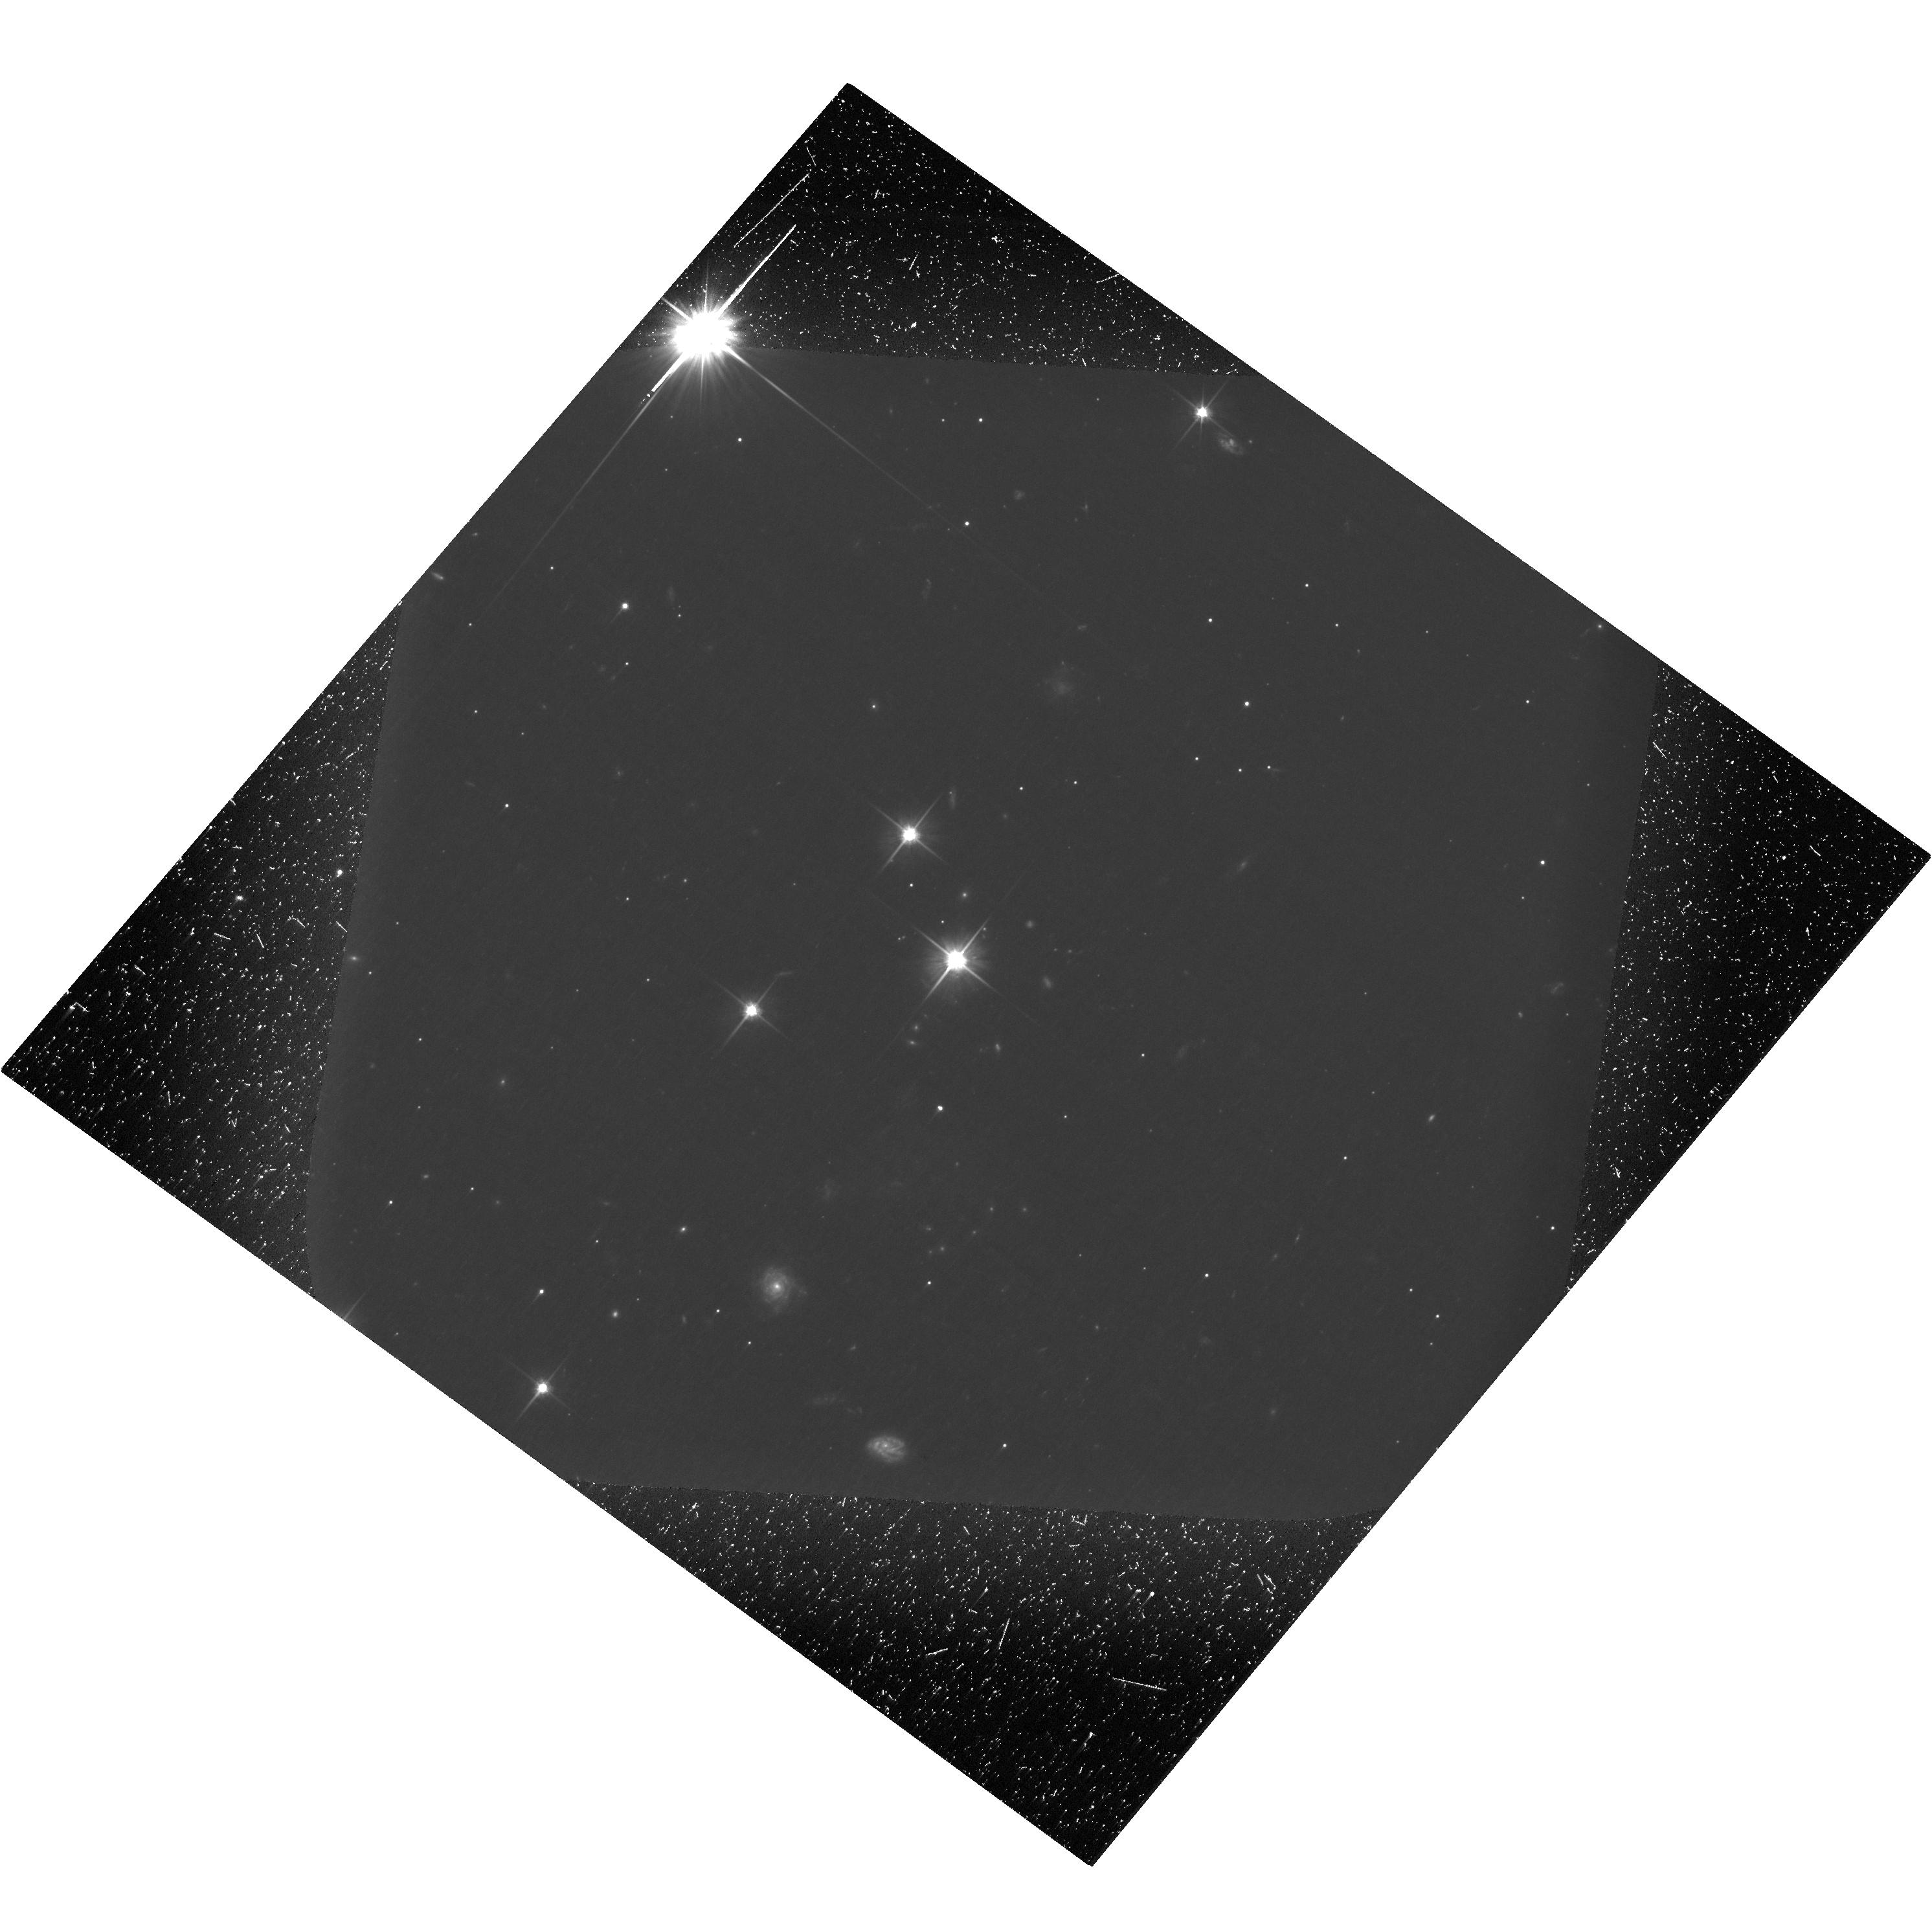
Target: QSO-J0635-7516. Instrument: ACS/WFC. Filter: F606W. Exposure: 3.2 h. Observation ID: hst_14696_03_acs_wfc_f606w-pol120v_jd7x03

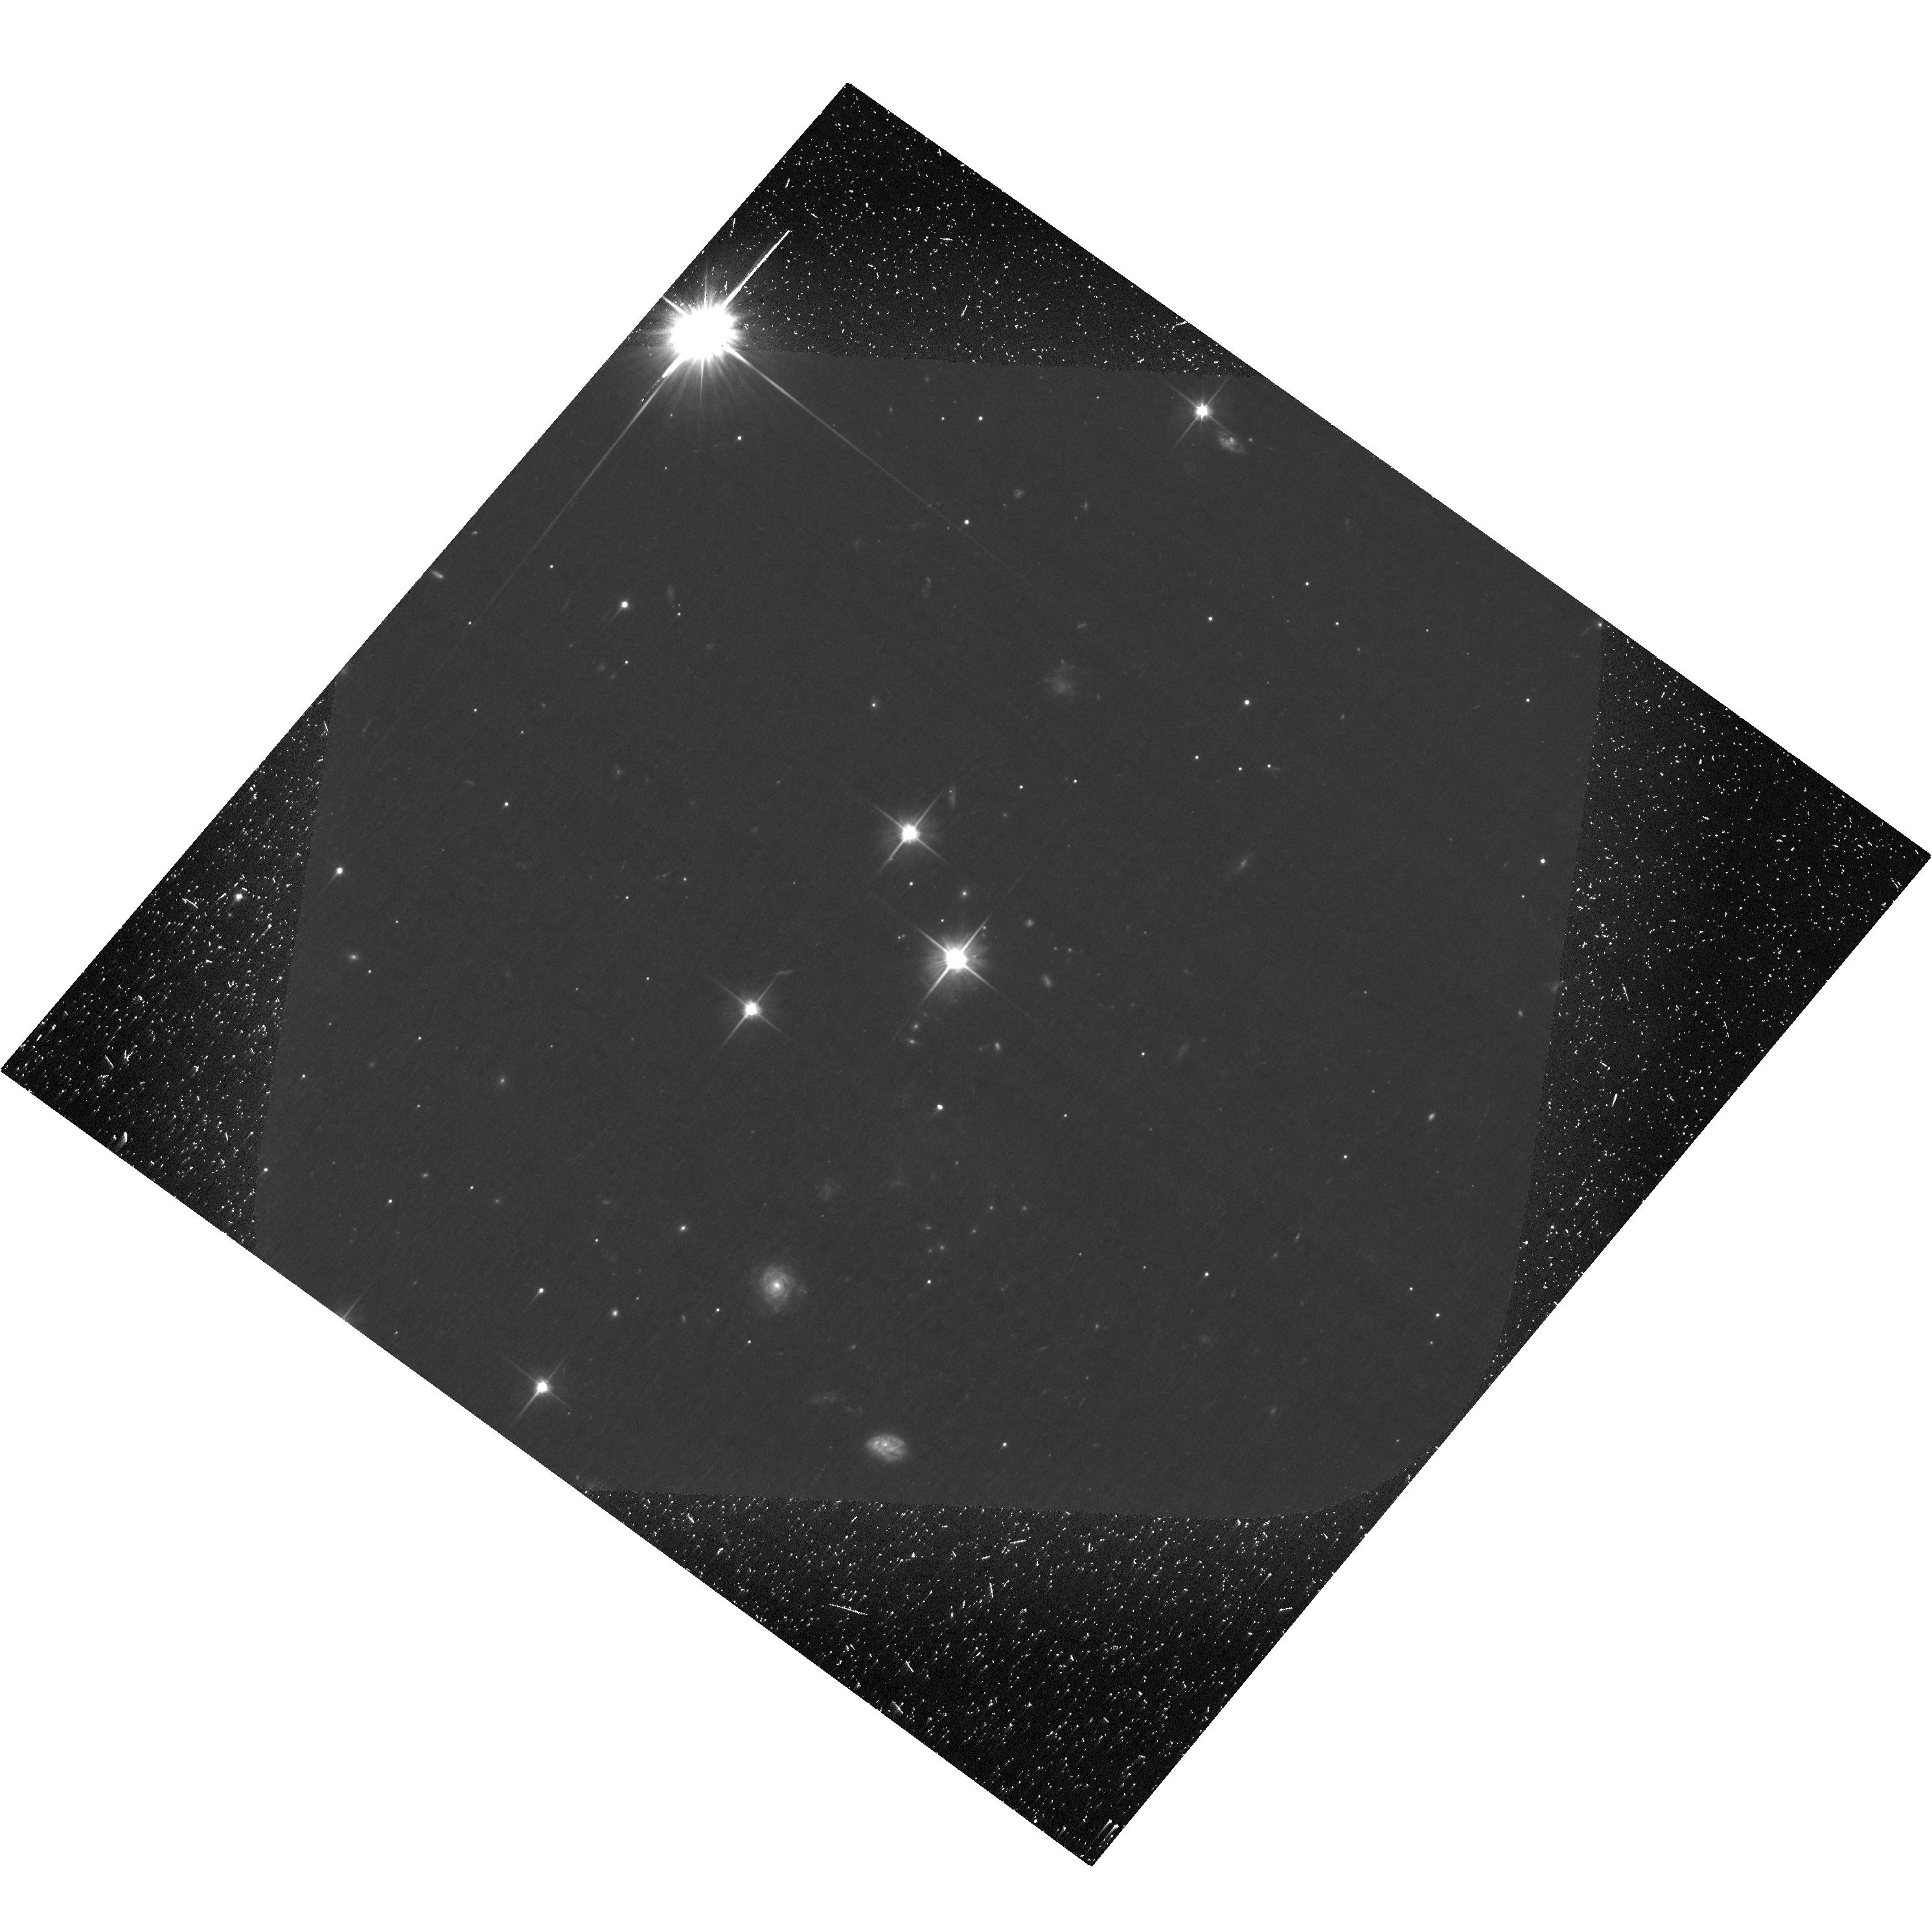
Target: QSO-J0635-7516. Instrument: ACS/WFC. Filter: F606W. Exposure: 3.2 h. Observation ID: hst_14696_02_acs_wfc_f606w-pol60v_jd7x02

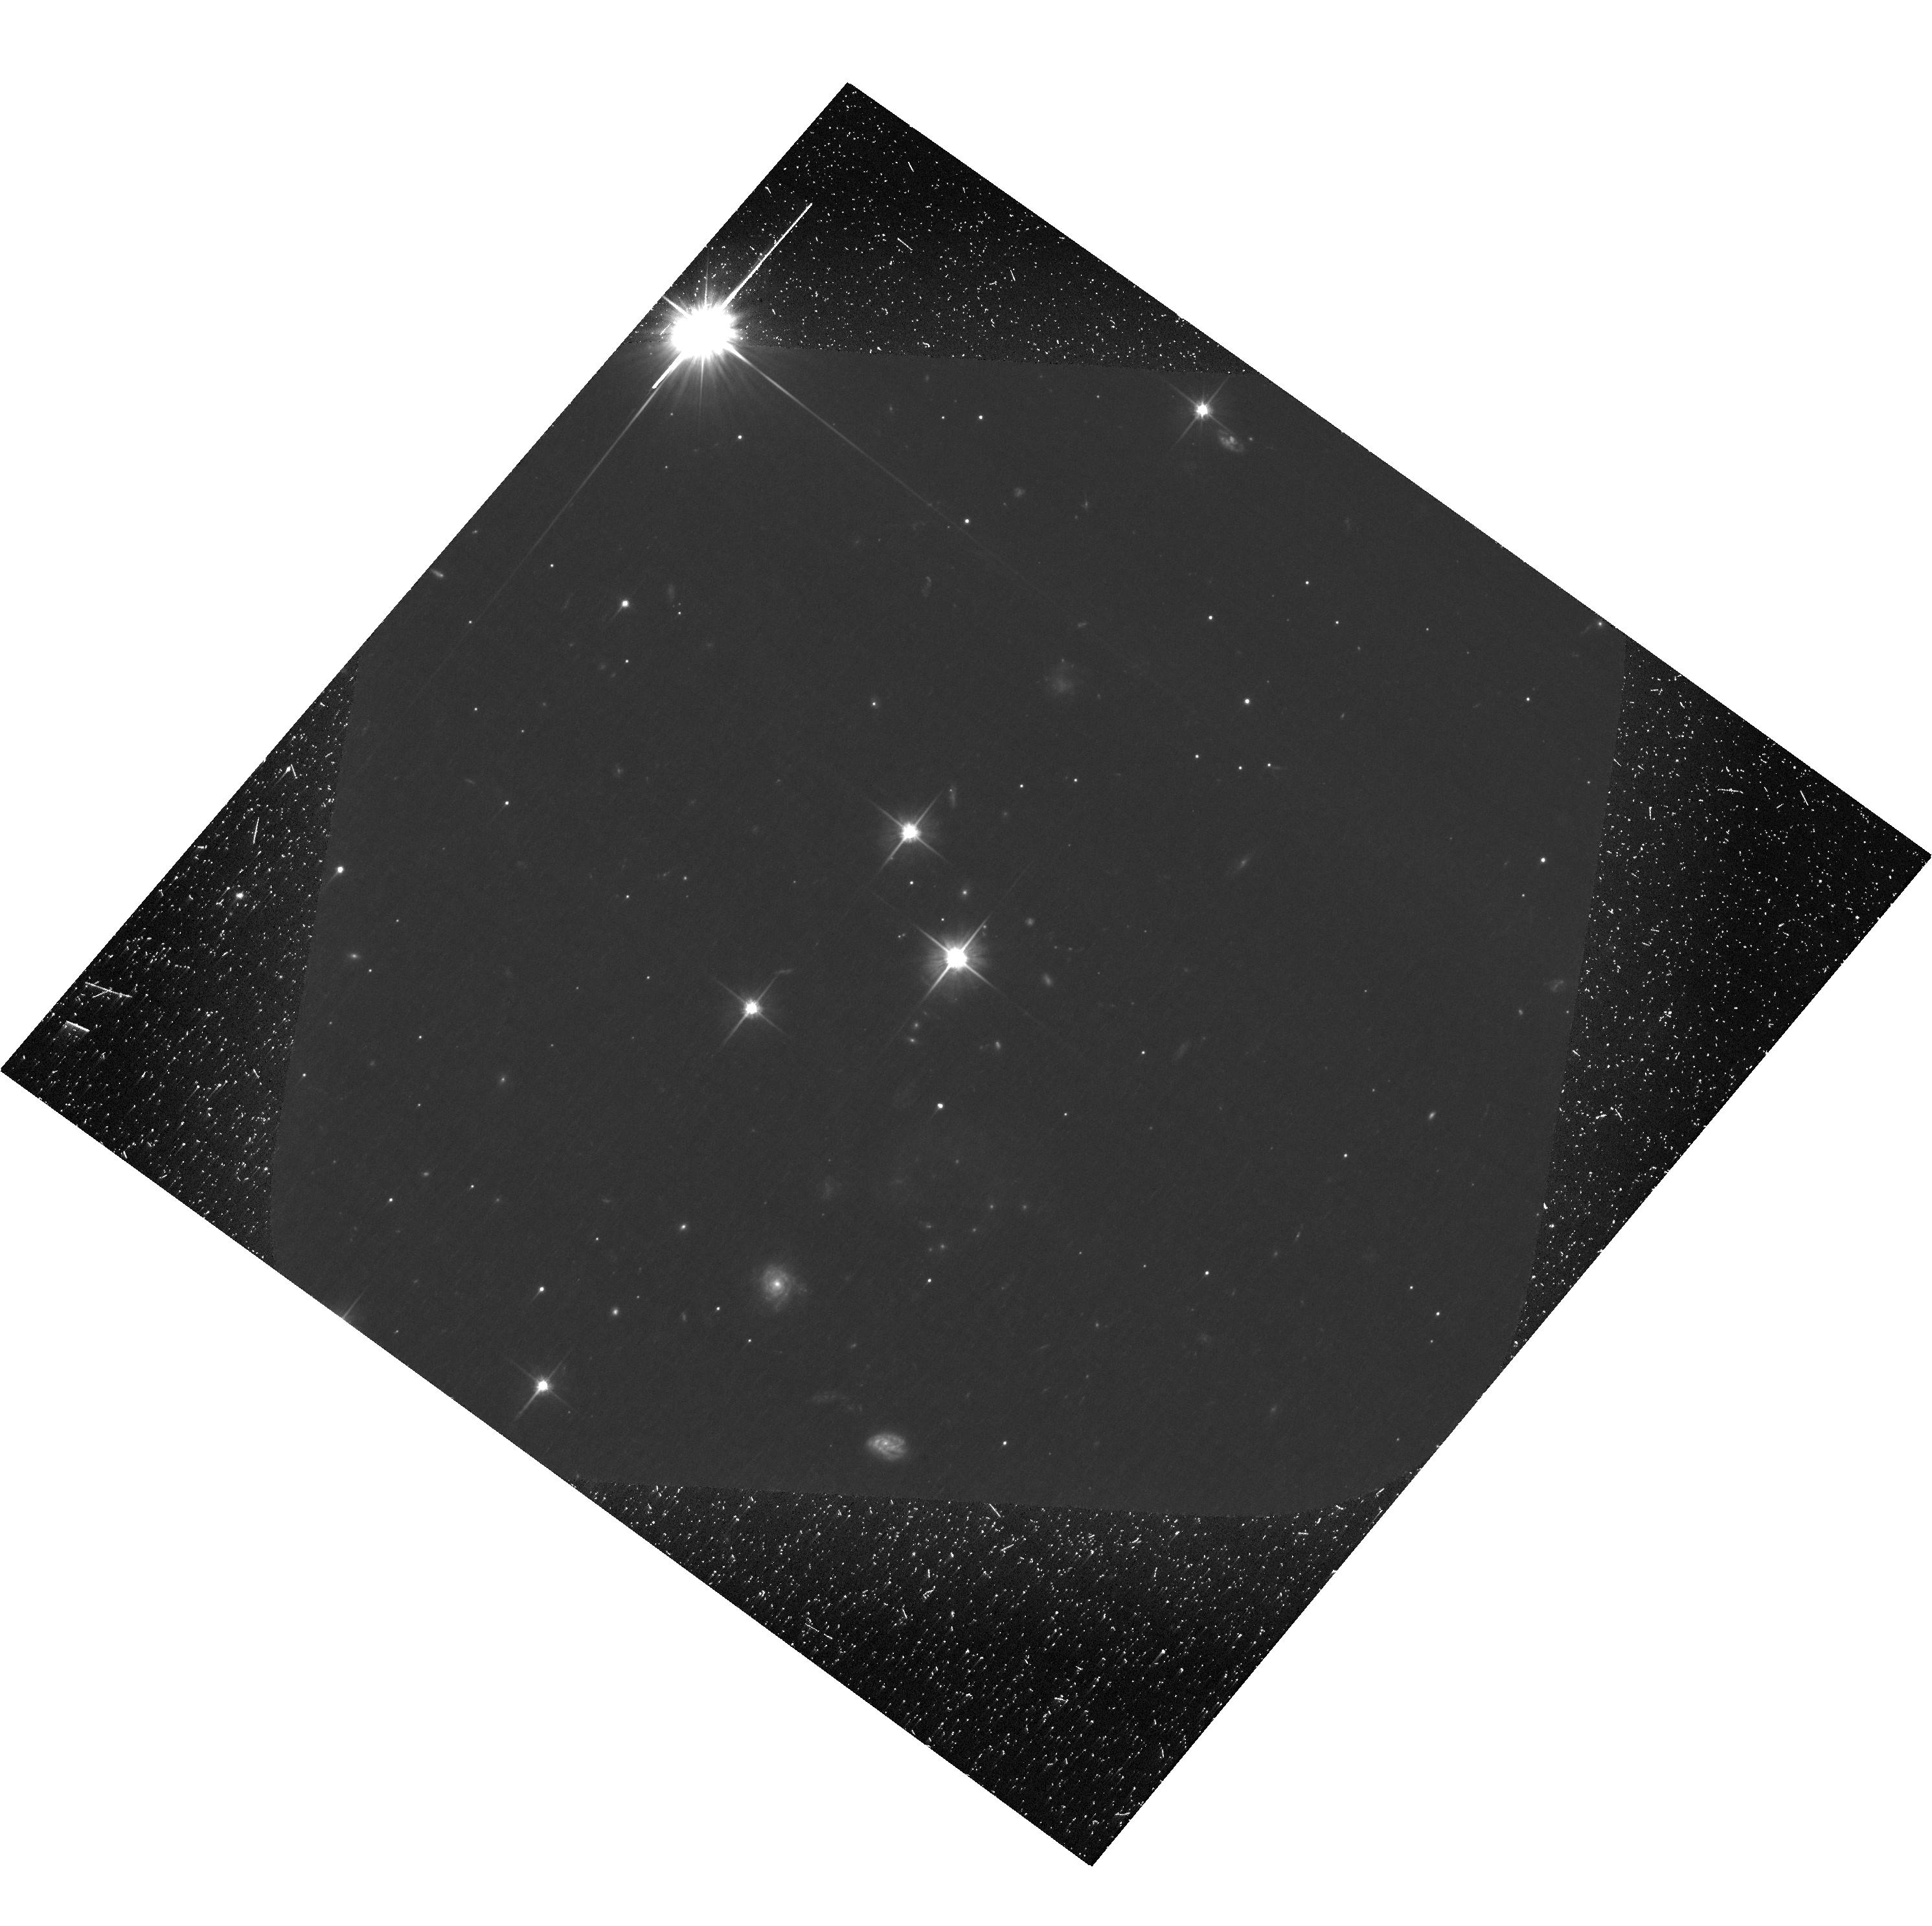
Target: QSO-J0635-7516. Instrument: ACS/WFC. Filter: F606W. Exposure: 3.2 h. Observation ID: hst_14696_01_acs_wfc_f606w-pol0v_jd7x01

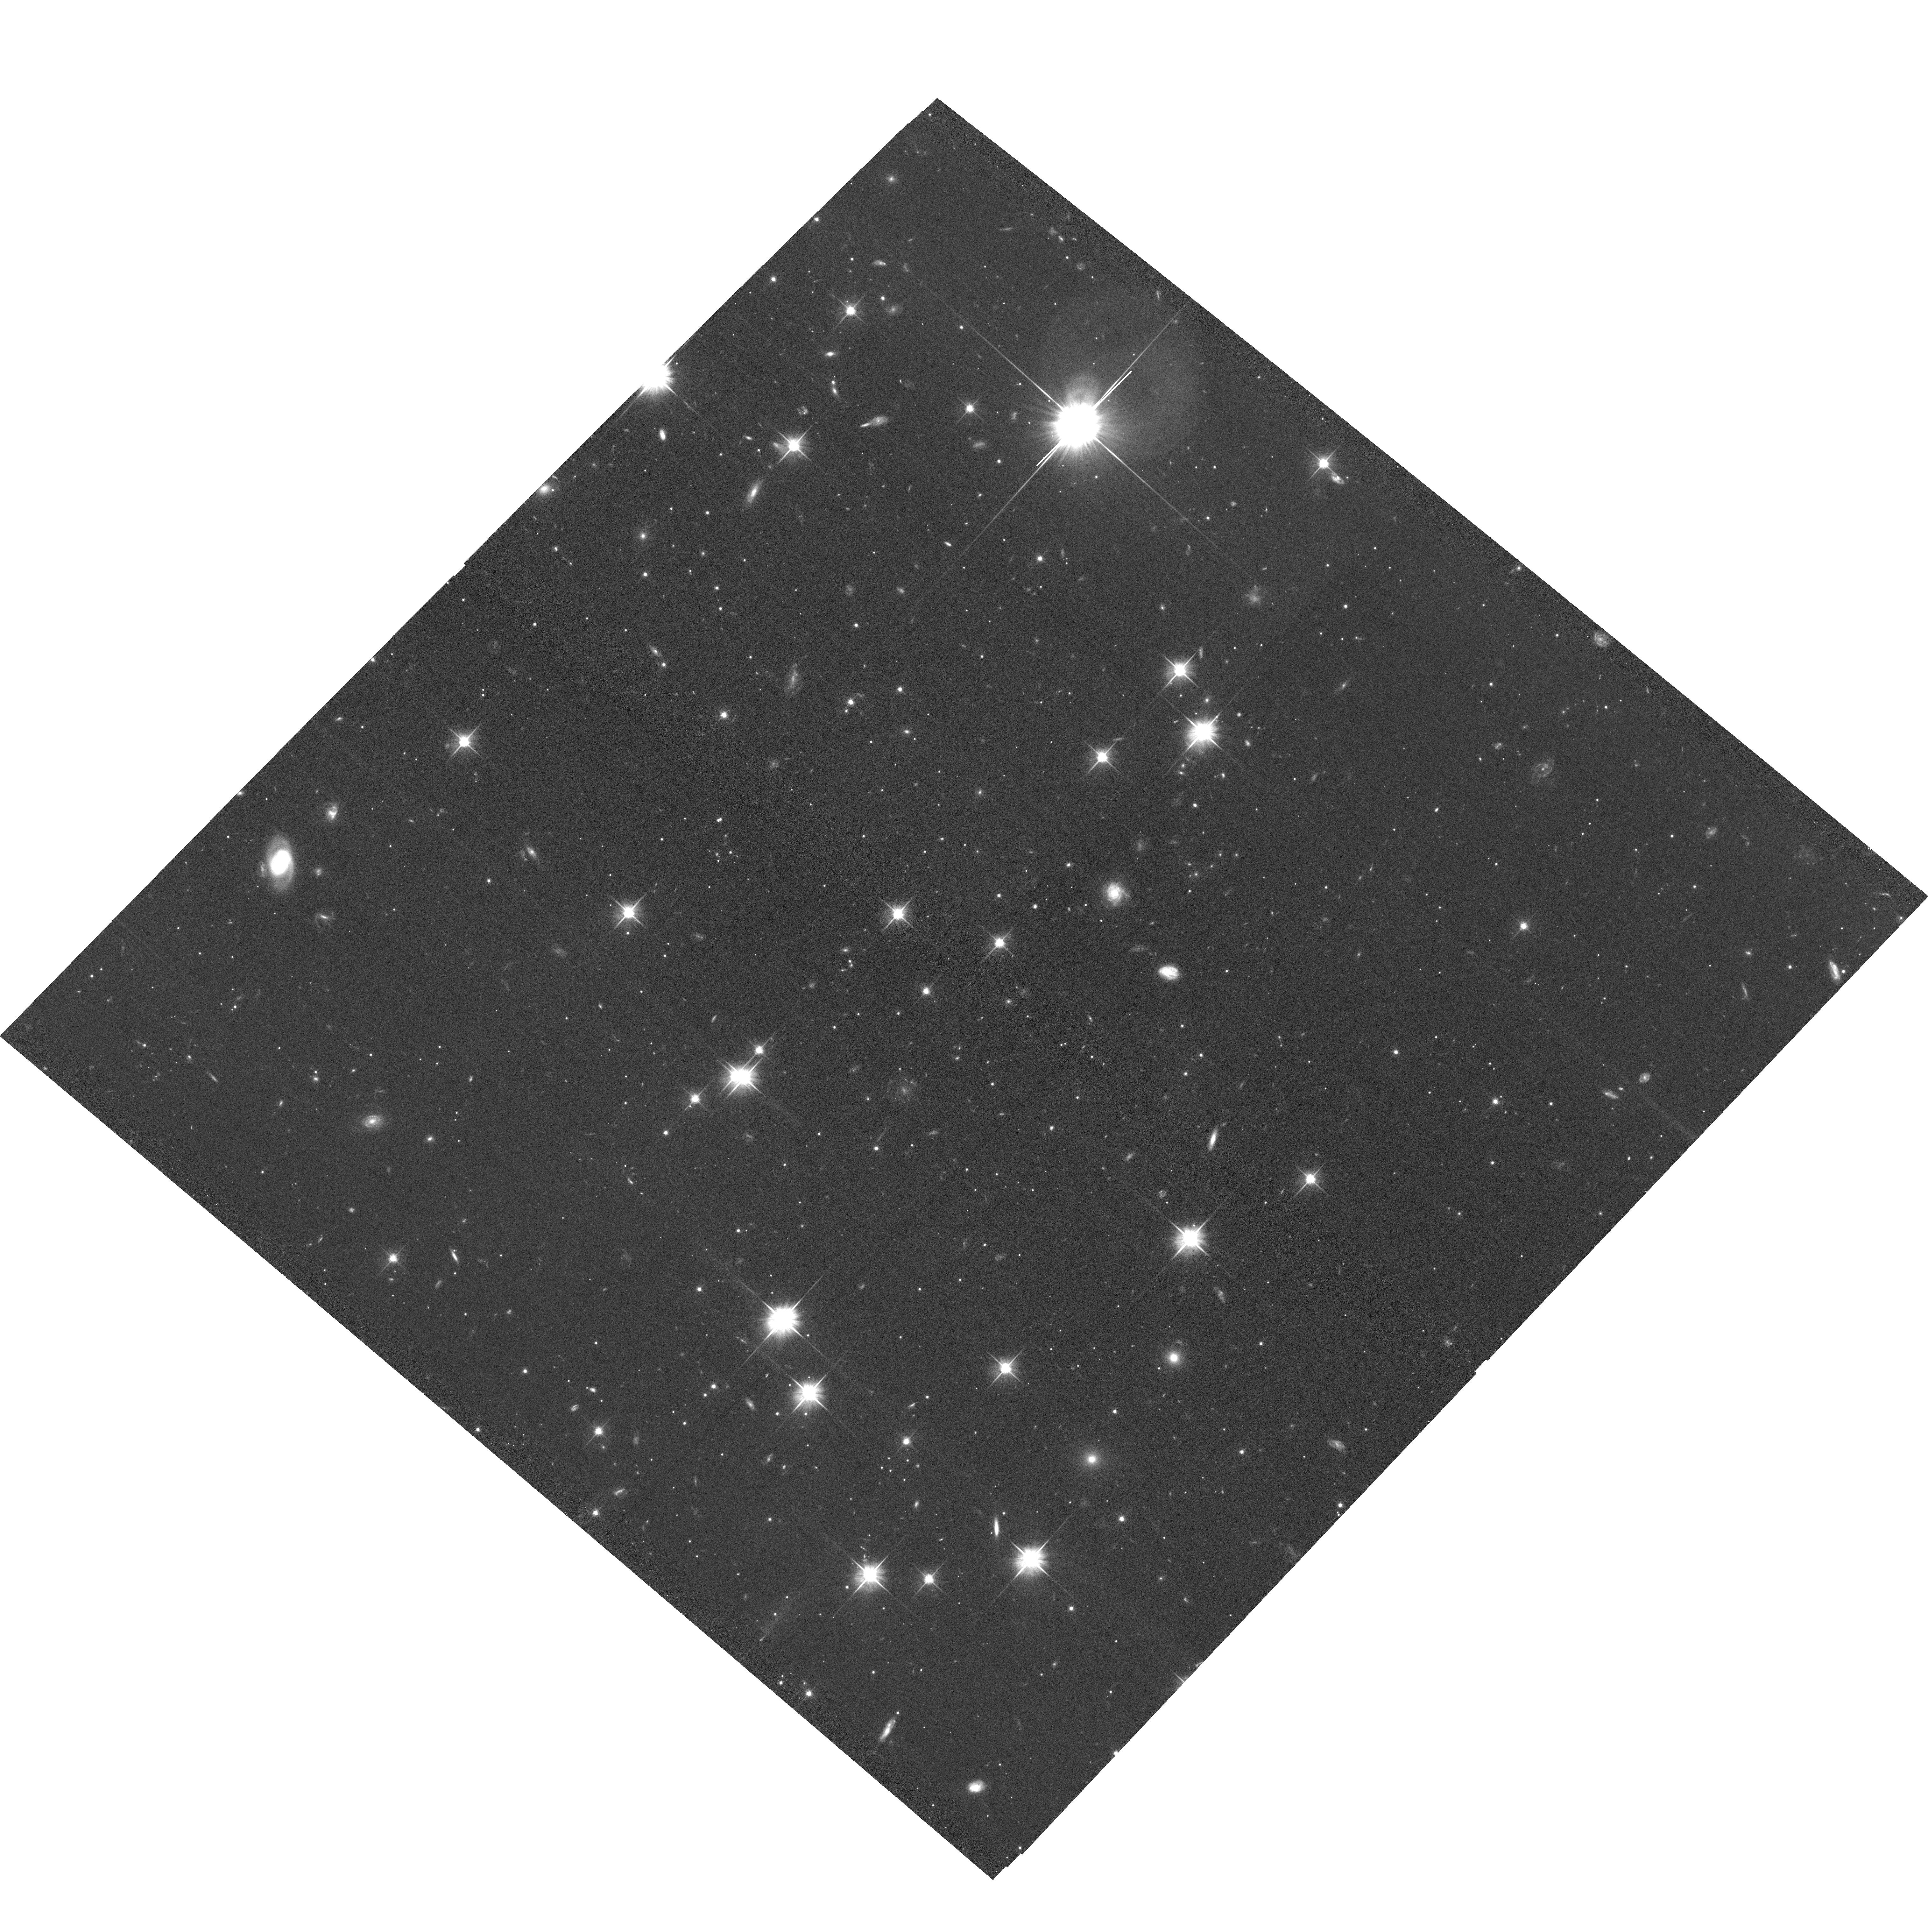
Target: QSO-J0635-7516. Instrument: ACS/WFC. Filter: F606W. Exposure: 38 min. Observation ID: hst_14696_04_acs_wfc_f606w_jd7x04

The Physics of the Jets of Powerful Radio Galaxies and Quasars (PI: Perlman, Eric S.)

We propose HST polarimetry of the jet of PKS 0637-752. This object represents the quasar jet with the most extreme SED, thought to be the most Compton dominated of all, and now that the IC/CMB model appears to be ruled out (thanks in large part to our discovery of high optical polarization in the knots of the PKS 1136-135 jet), it provides an excellent opportunity to test the applicability of synchrotron models for jet X-ray emission in even the most extreme circumstances. While the synchrotron model does not have the extreme requirements of exceptionally fast flows (Gamma>30) at hundreds of kpc, tiny viewing angle (only a few degrees) and super-Eddington kinetic power, it does require particles to be accelerated up to at least tens of TeV and hence radiative lifetimes as short as a few years. Polarization is a critical parameter for understanding jet flows, and only HST has the resolution and capability to perform this measurement. The data will confirm which mechanisms are operating to create its optical and X-ray emission, and will show locations where the magnetic fields are being structured by shocks and shears. Comparison with in-hand radio polarimetry at matched resolution will untangle whether the optical and radio emitting particle populations occupy the same or different volumes, as in lower power jets where this was discovered using our earlier HST polarimetry. Additional Chandra observations will also look for spectral curvature and possible variability in the X-rays, which could give us additional information about the high-energy synchrotron component.